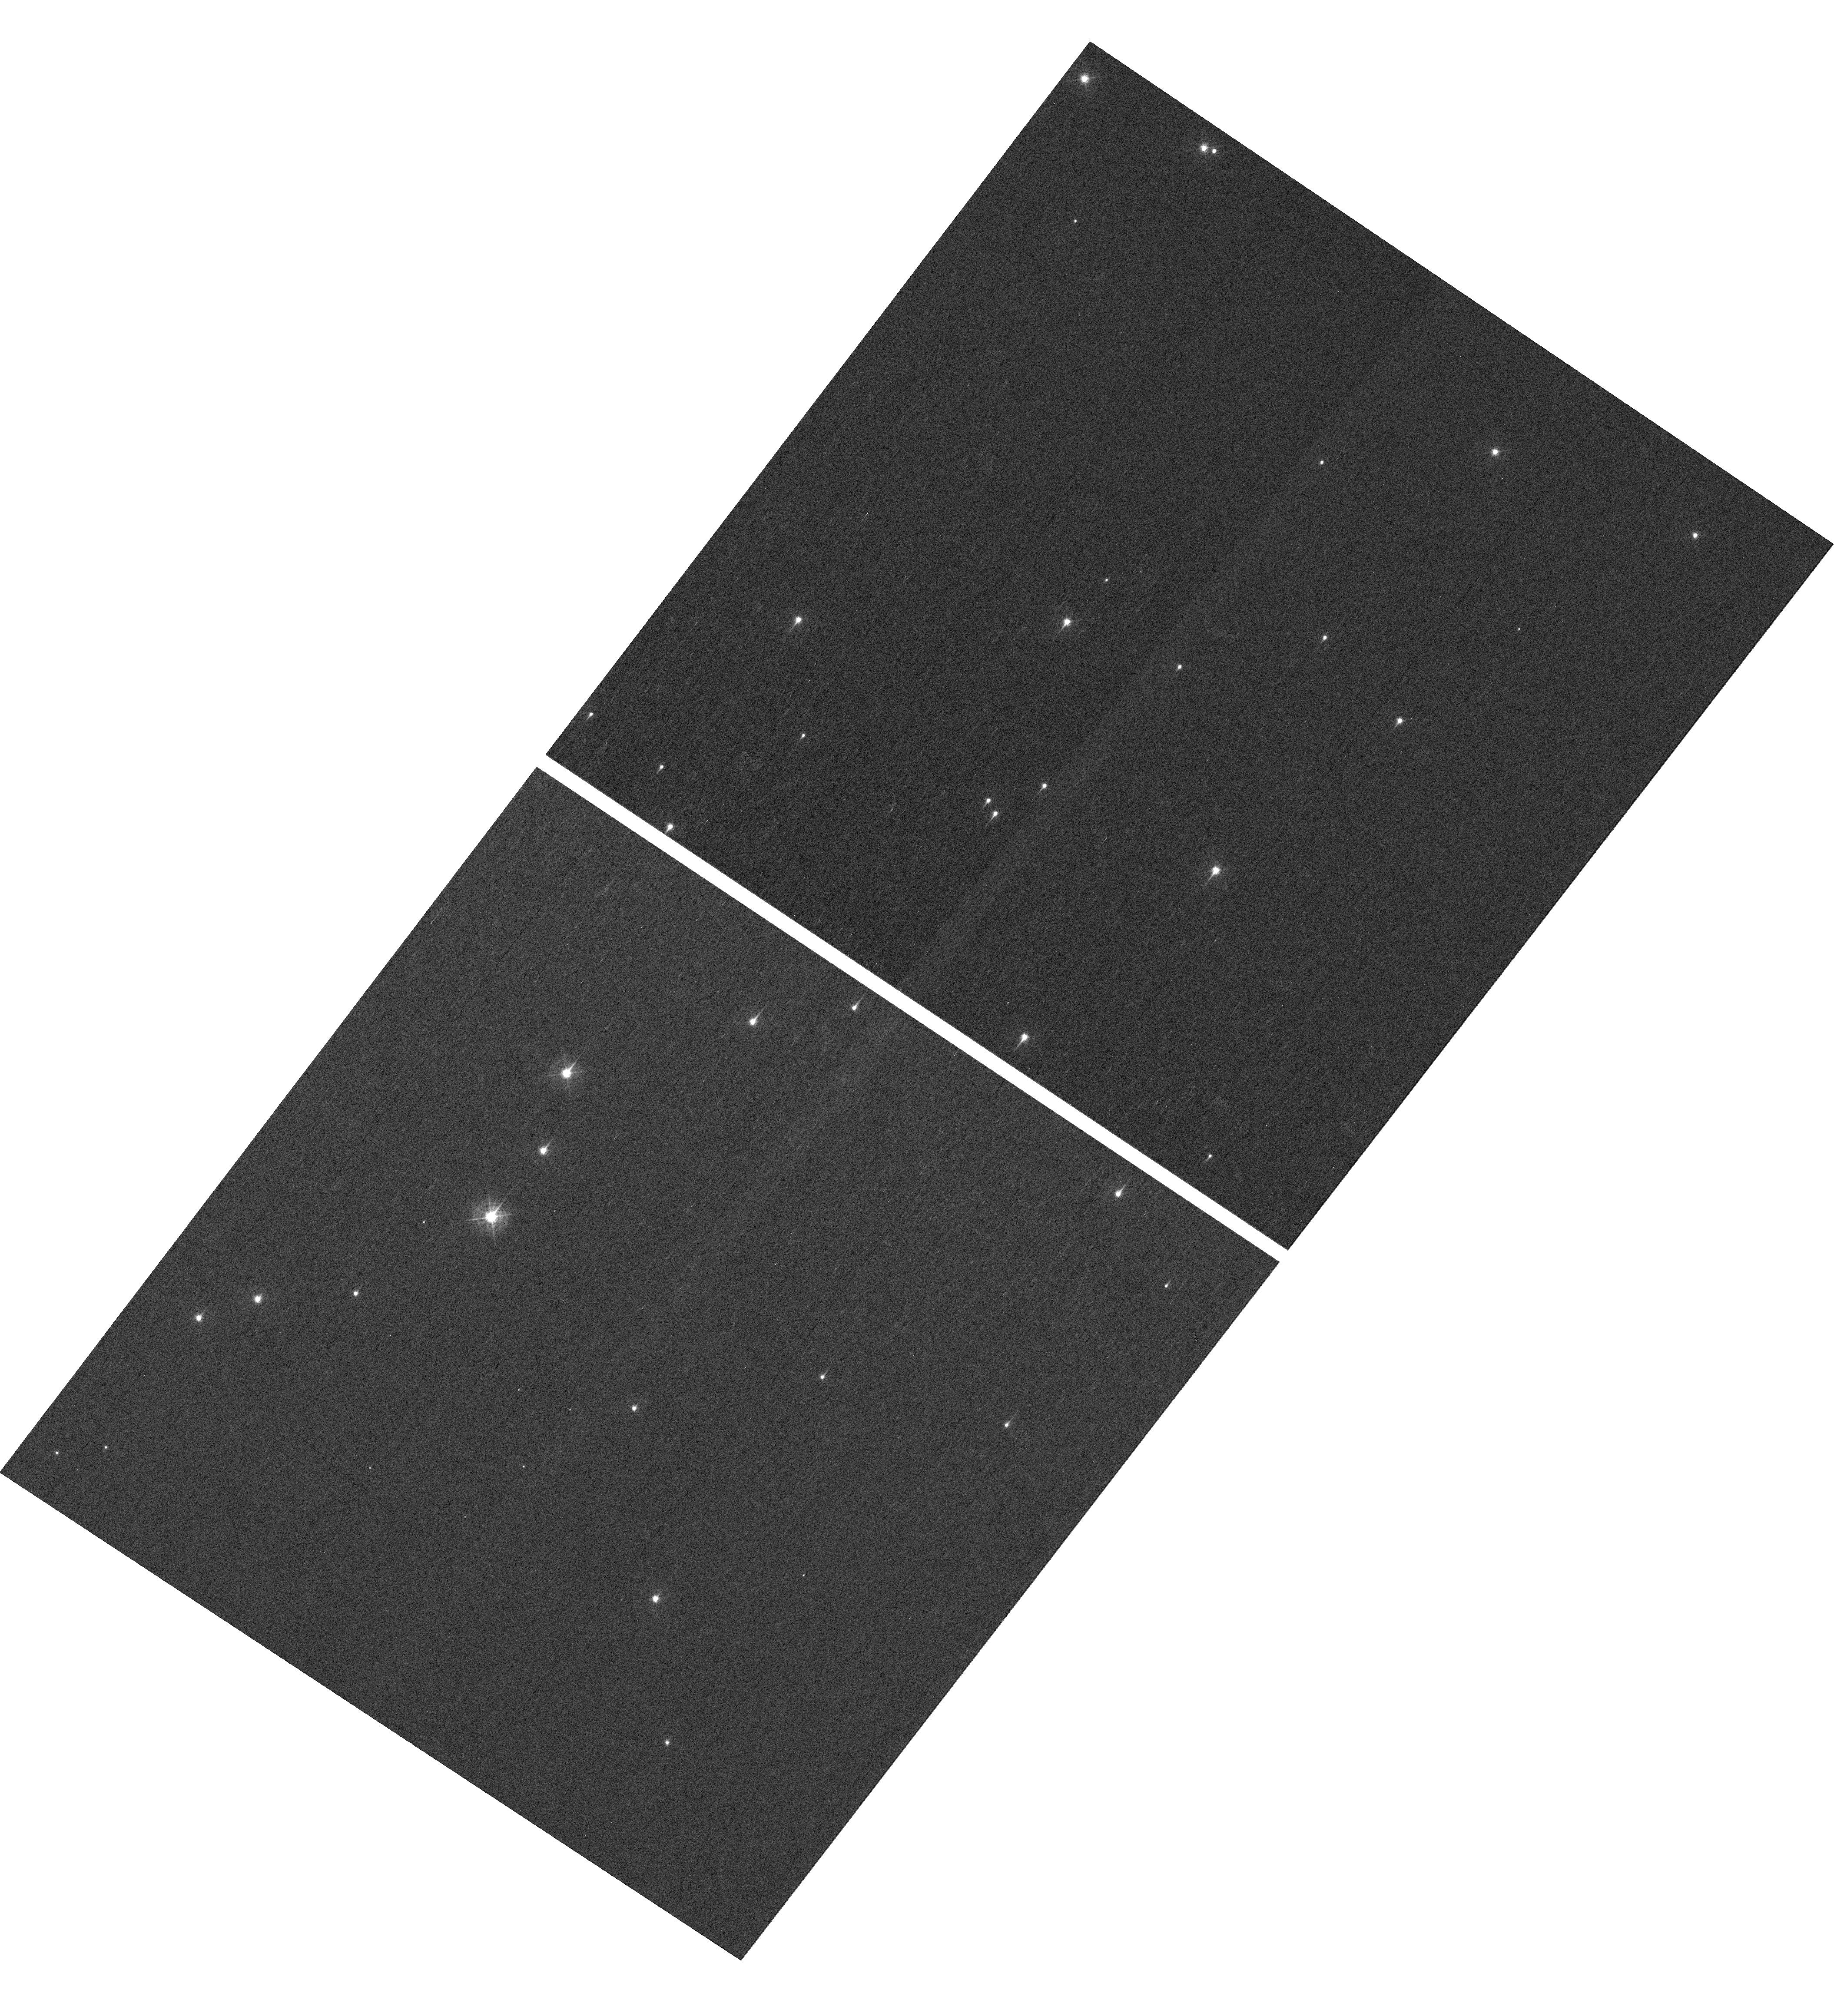
Target: NGC-188-DENSE. Instrument: WFC3/UVIS. Filter: F410M. Exposure: 7 min. Observation ID: hst_16050_04_wfc3_uvis_f410m_ie7j04

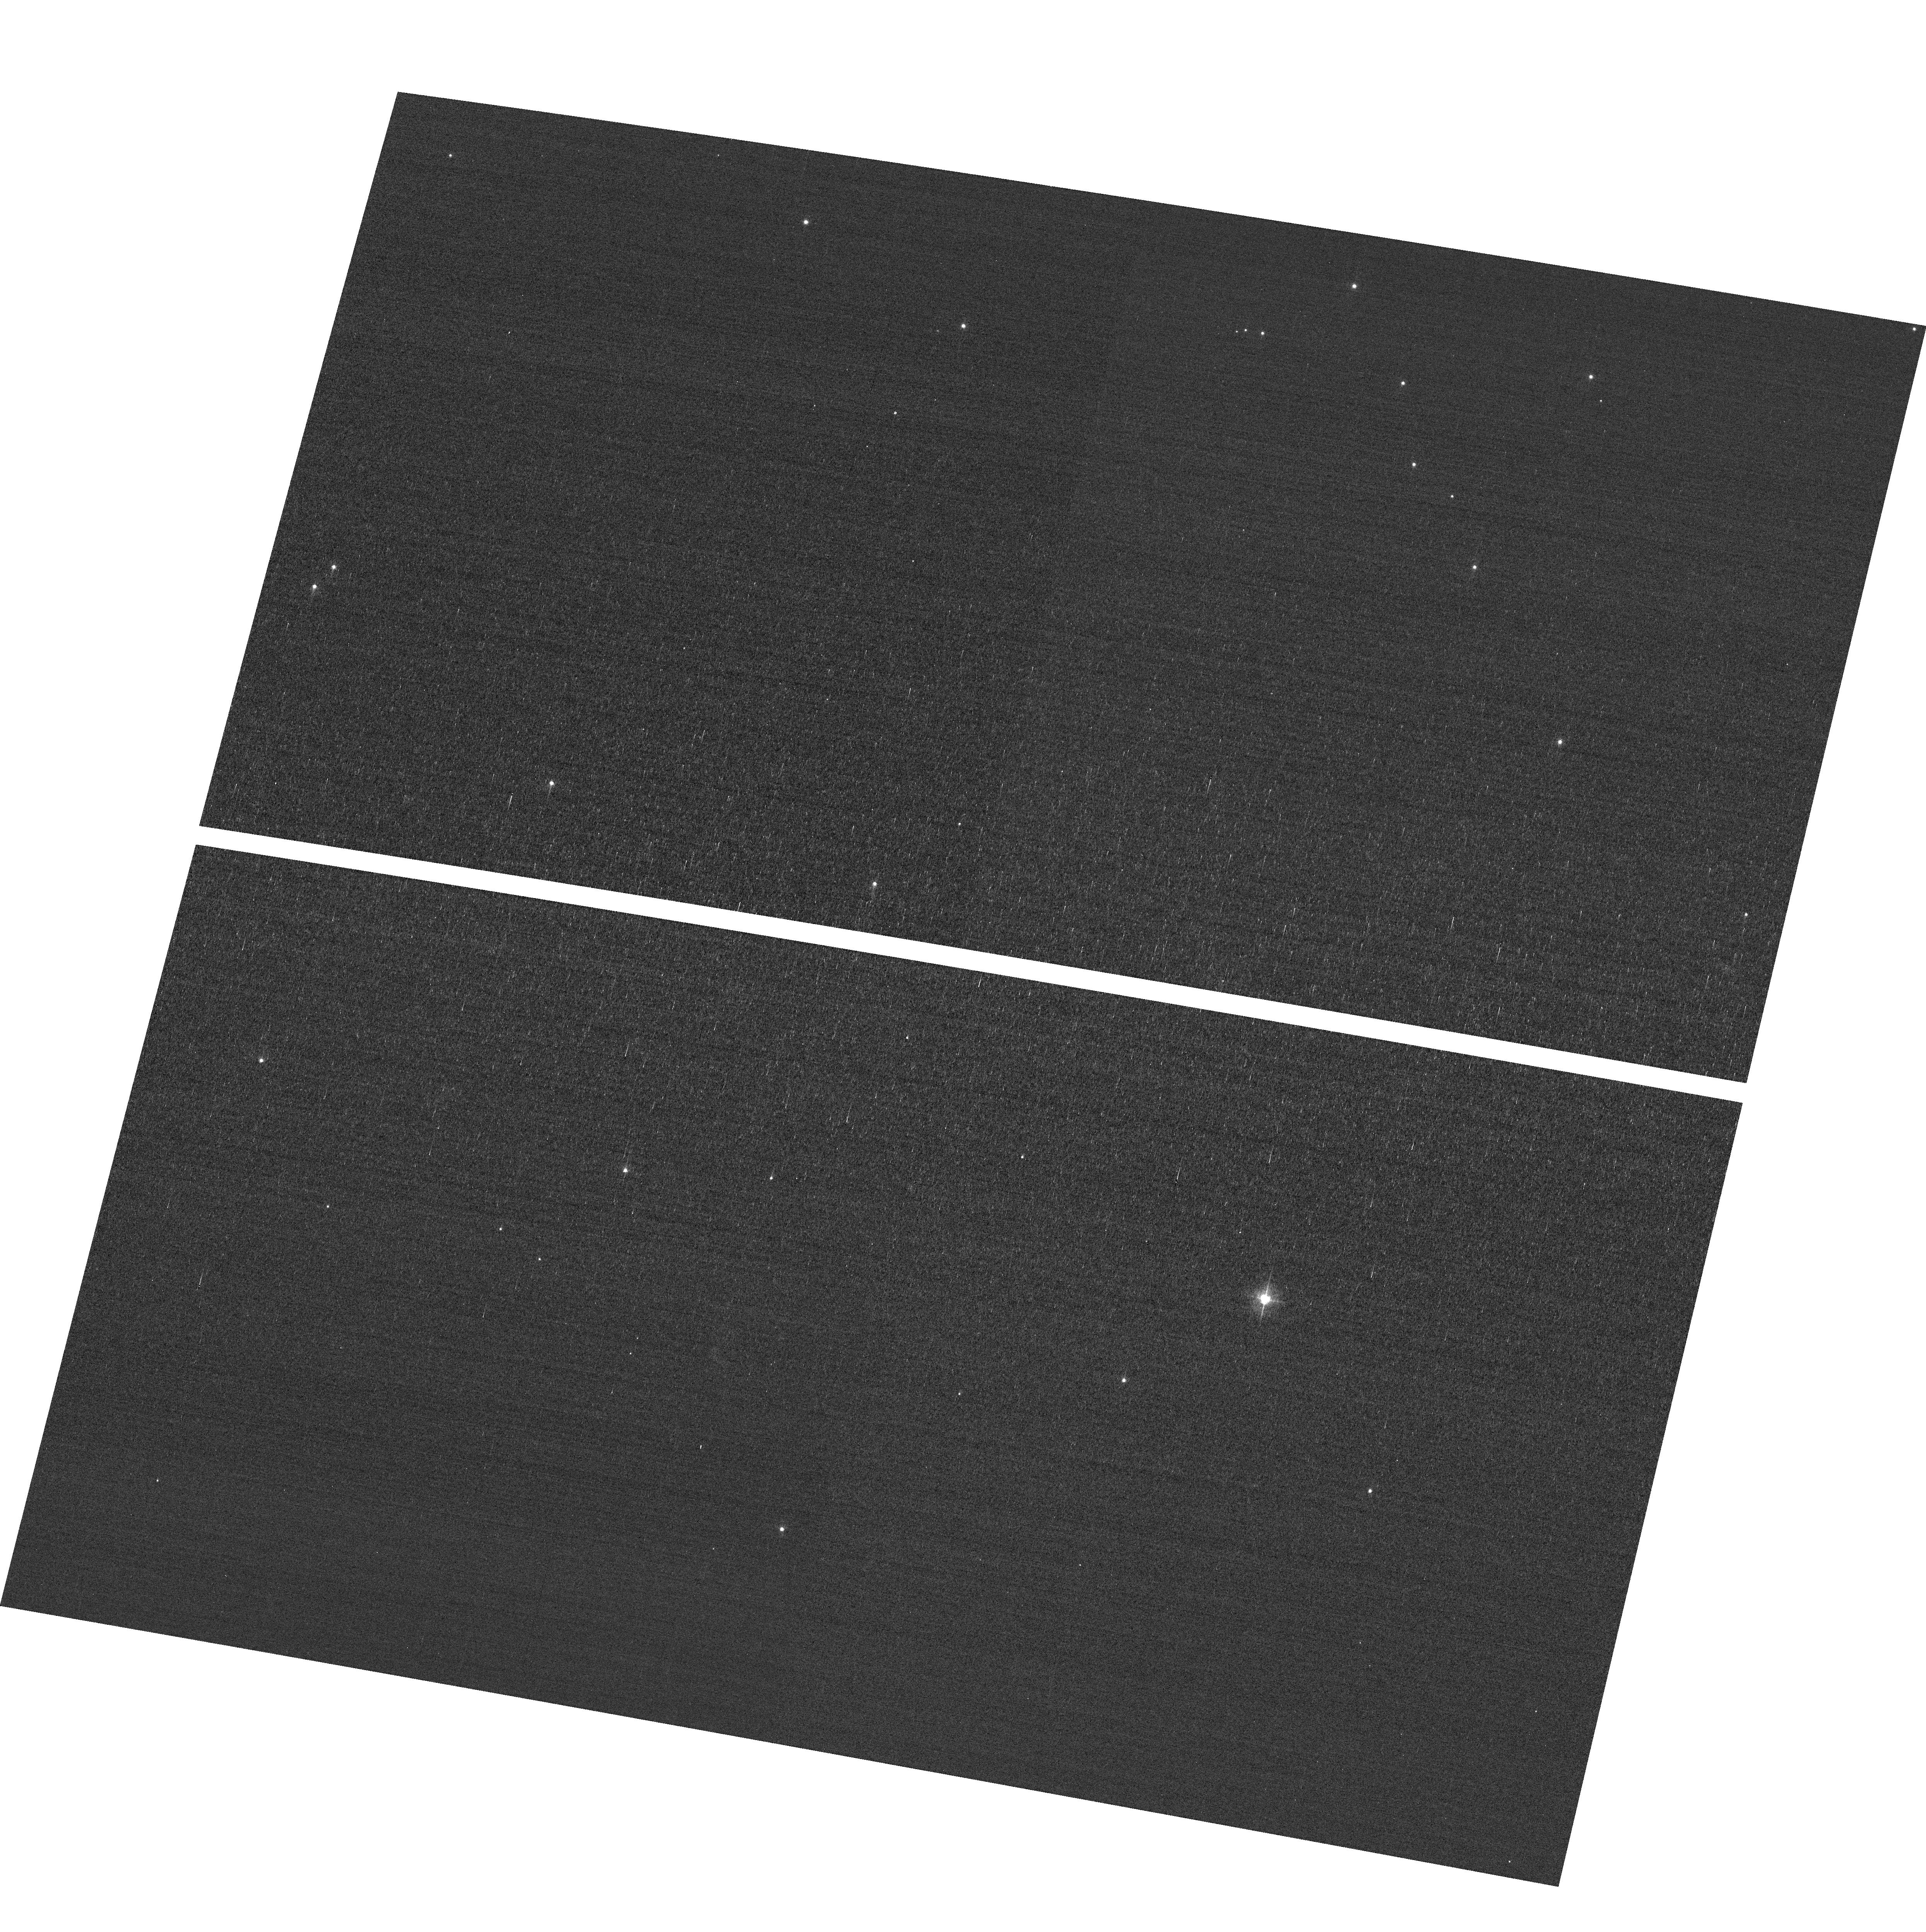
Target: field at RA 11.165°, Dec 85.174°. Instrument: ACS/WFC. Filter: F502N. Exposure: 3 min. Observation ID: hst_16050_03_acs_wfc_f502n_je7j03

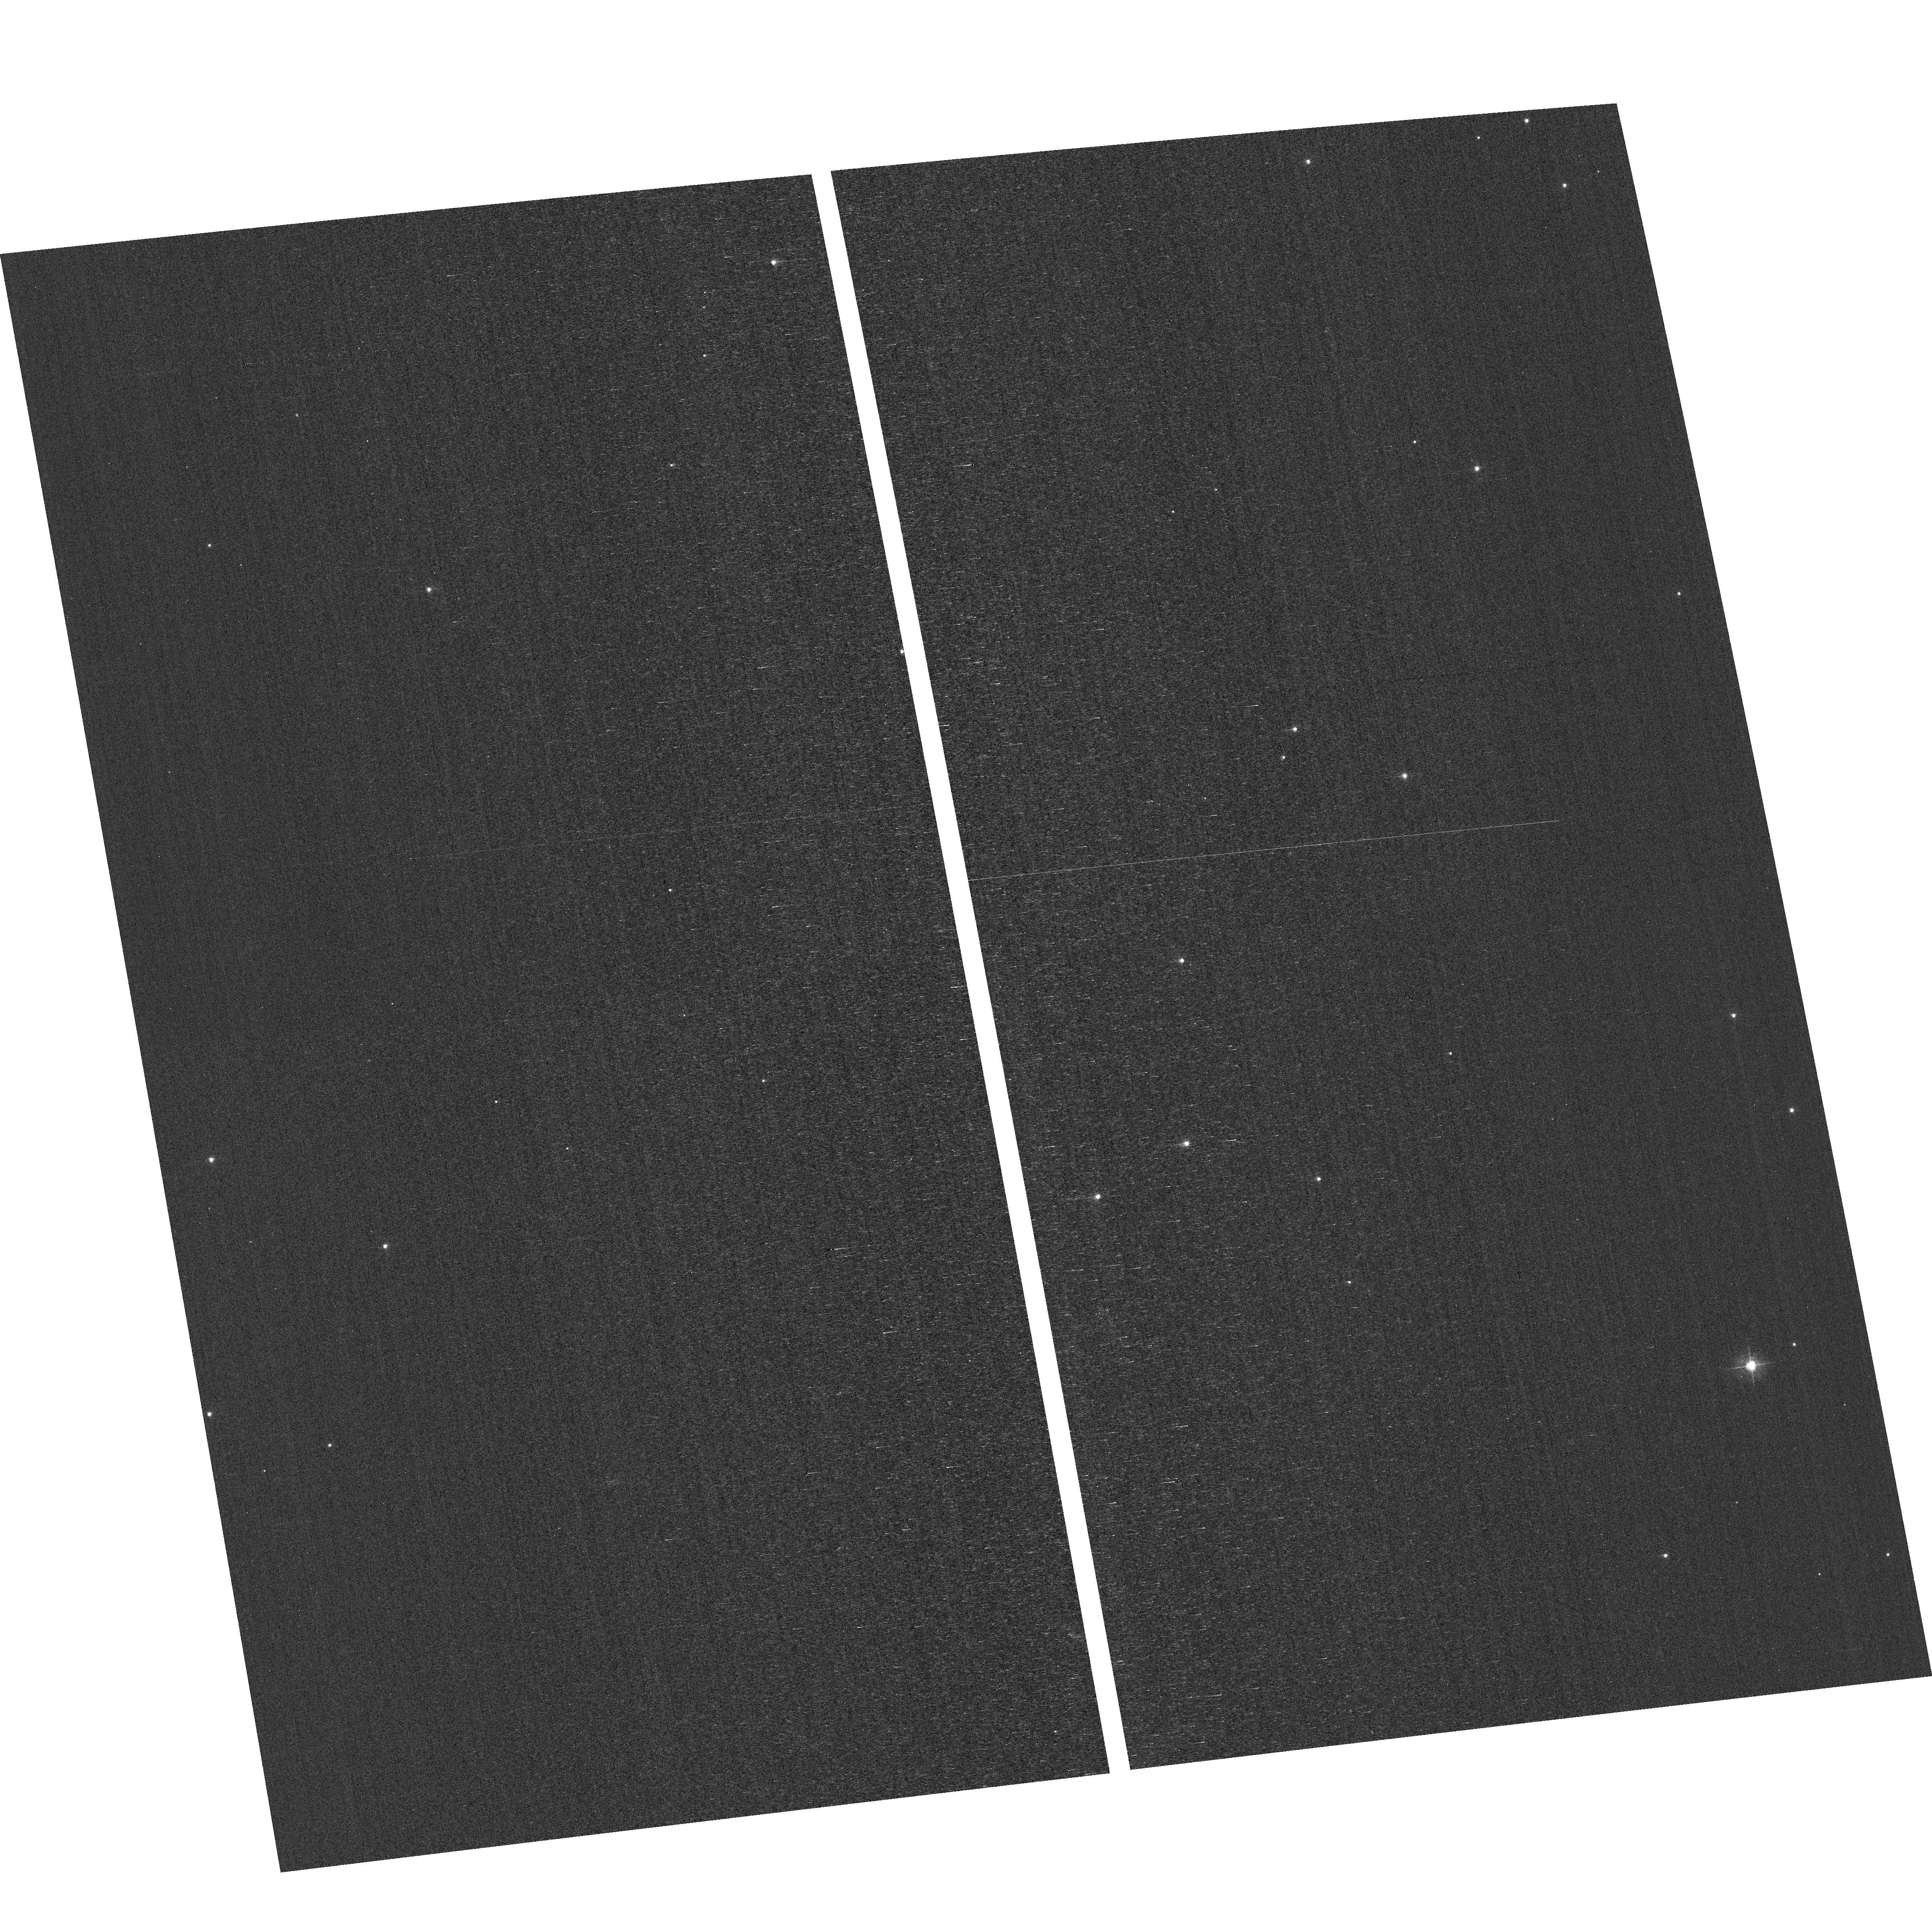
Target: field at RA 12.536°, Dec 85.173°. Instrument: ACS/WFC. Filter: F502N. Exposure: 3 min. Observation ID: hst_16050_04_acs_wfc_f502n_je7j04

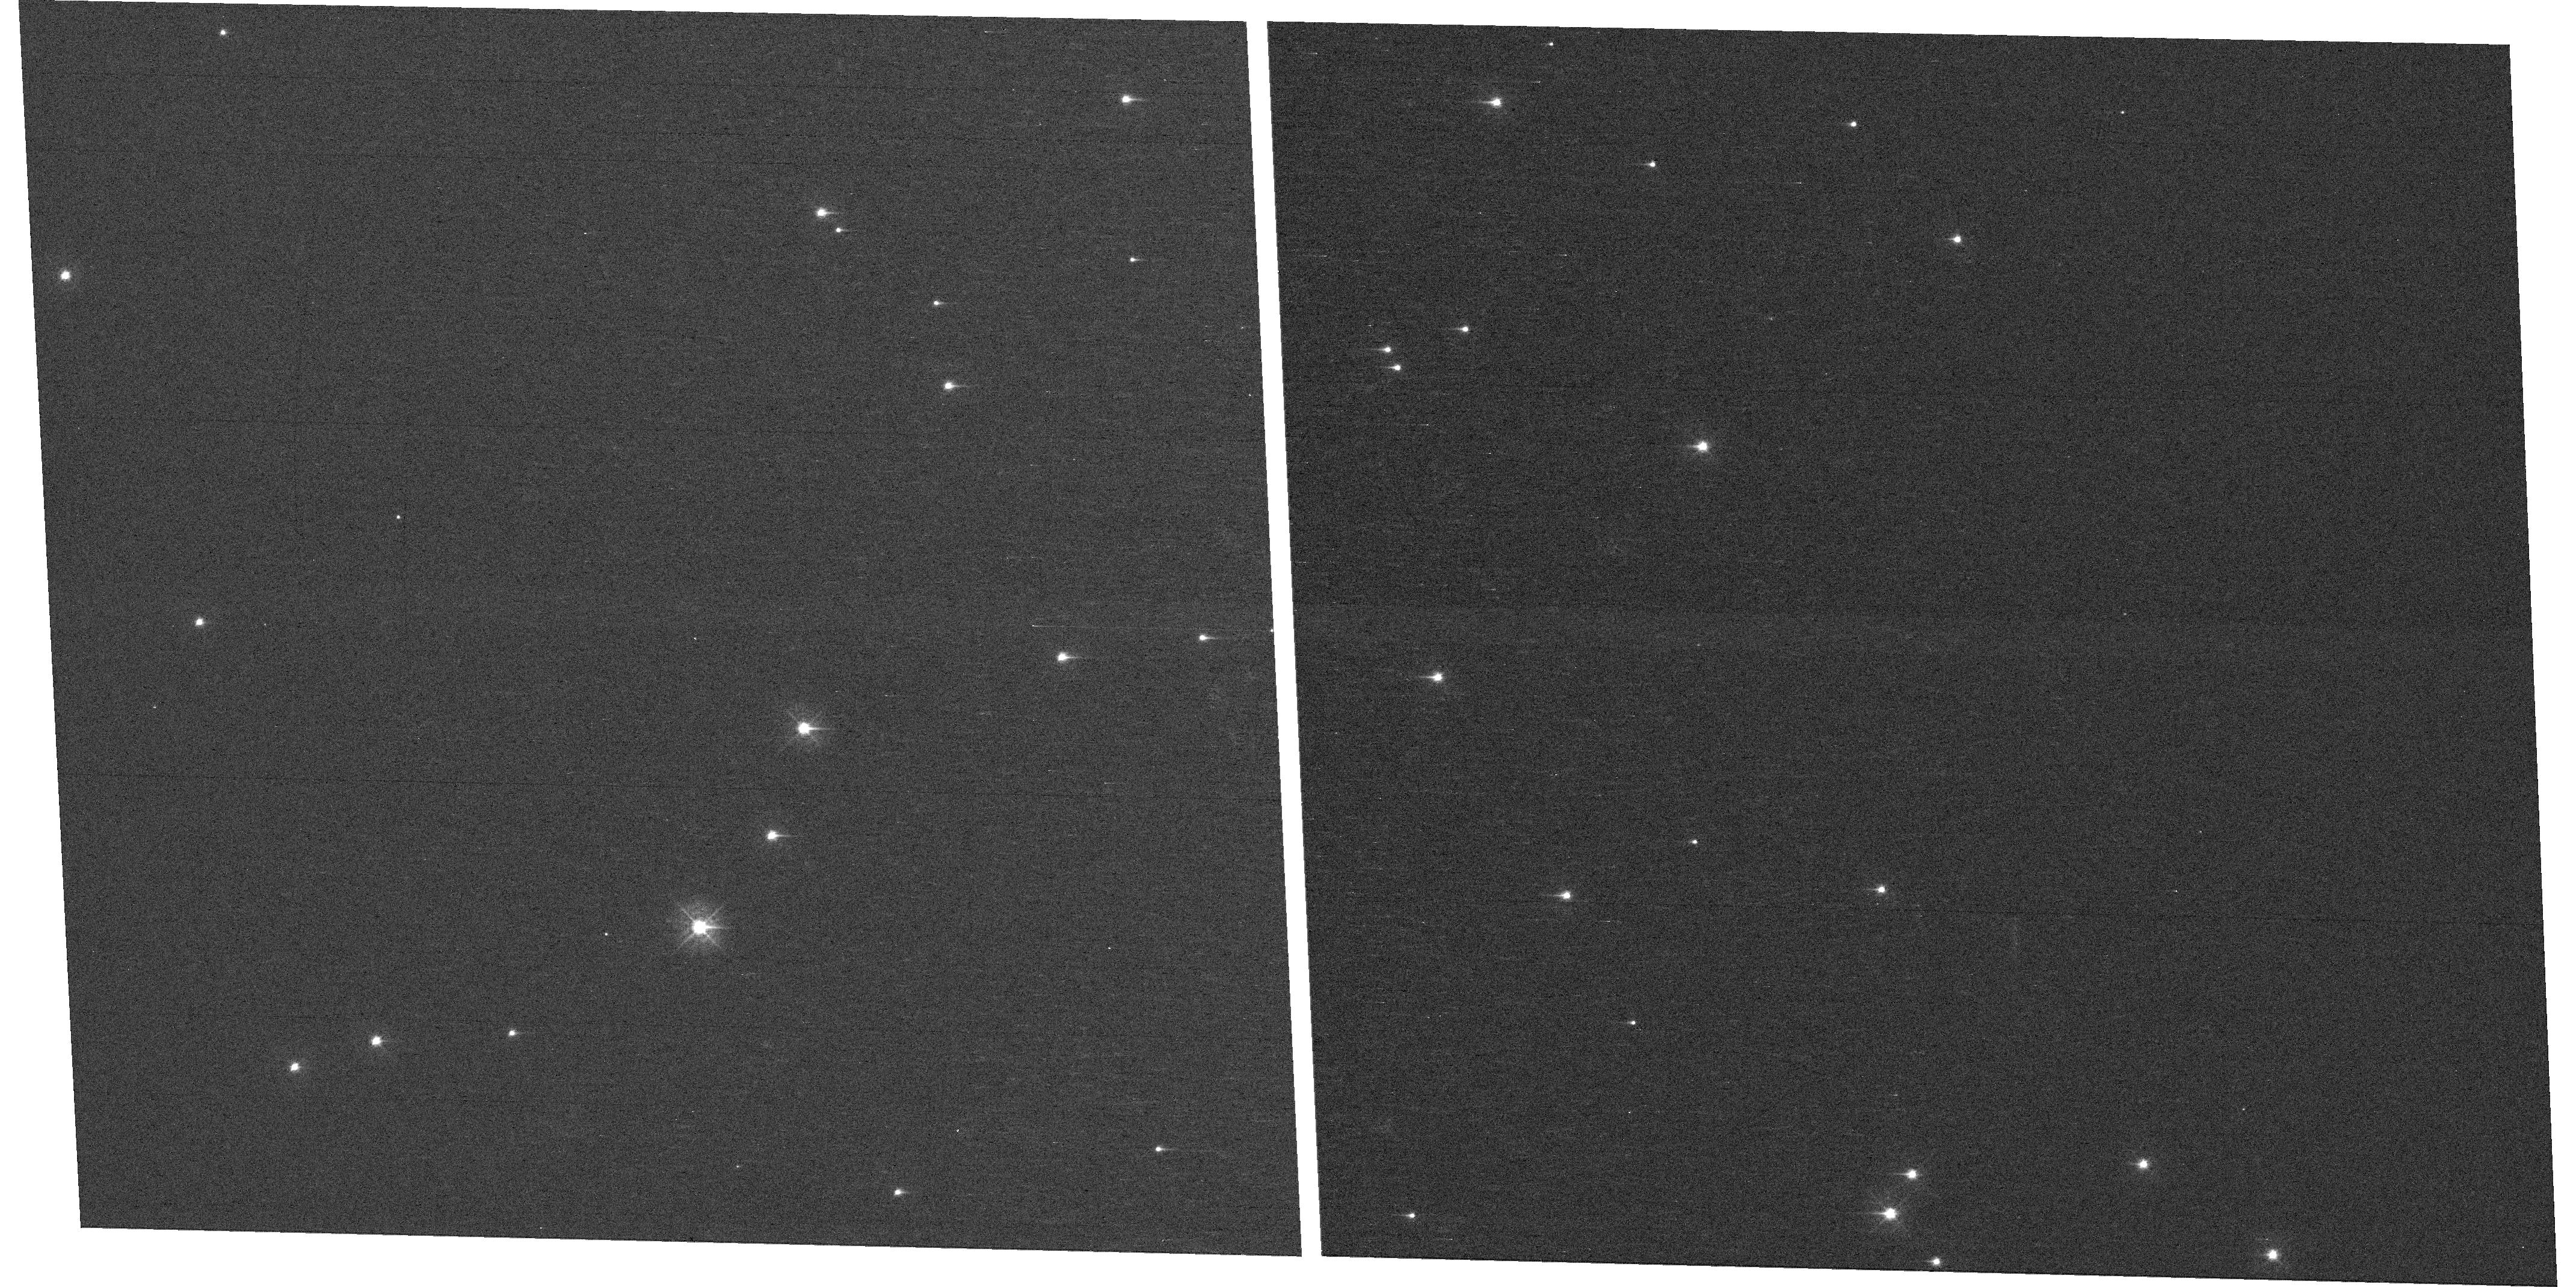
Target: NGC-188-DENSE. Instrument: WFC3/UVIS. Filter: F410M. Exposure: 7 min. Observation ID: hst_16050_05_wfc3_uvis_f410m_ie7j05

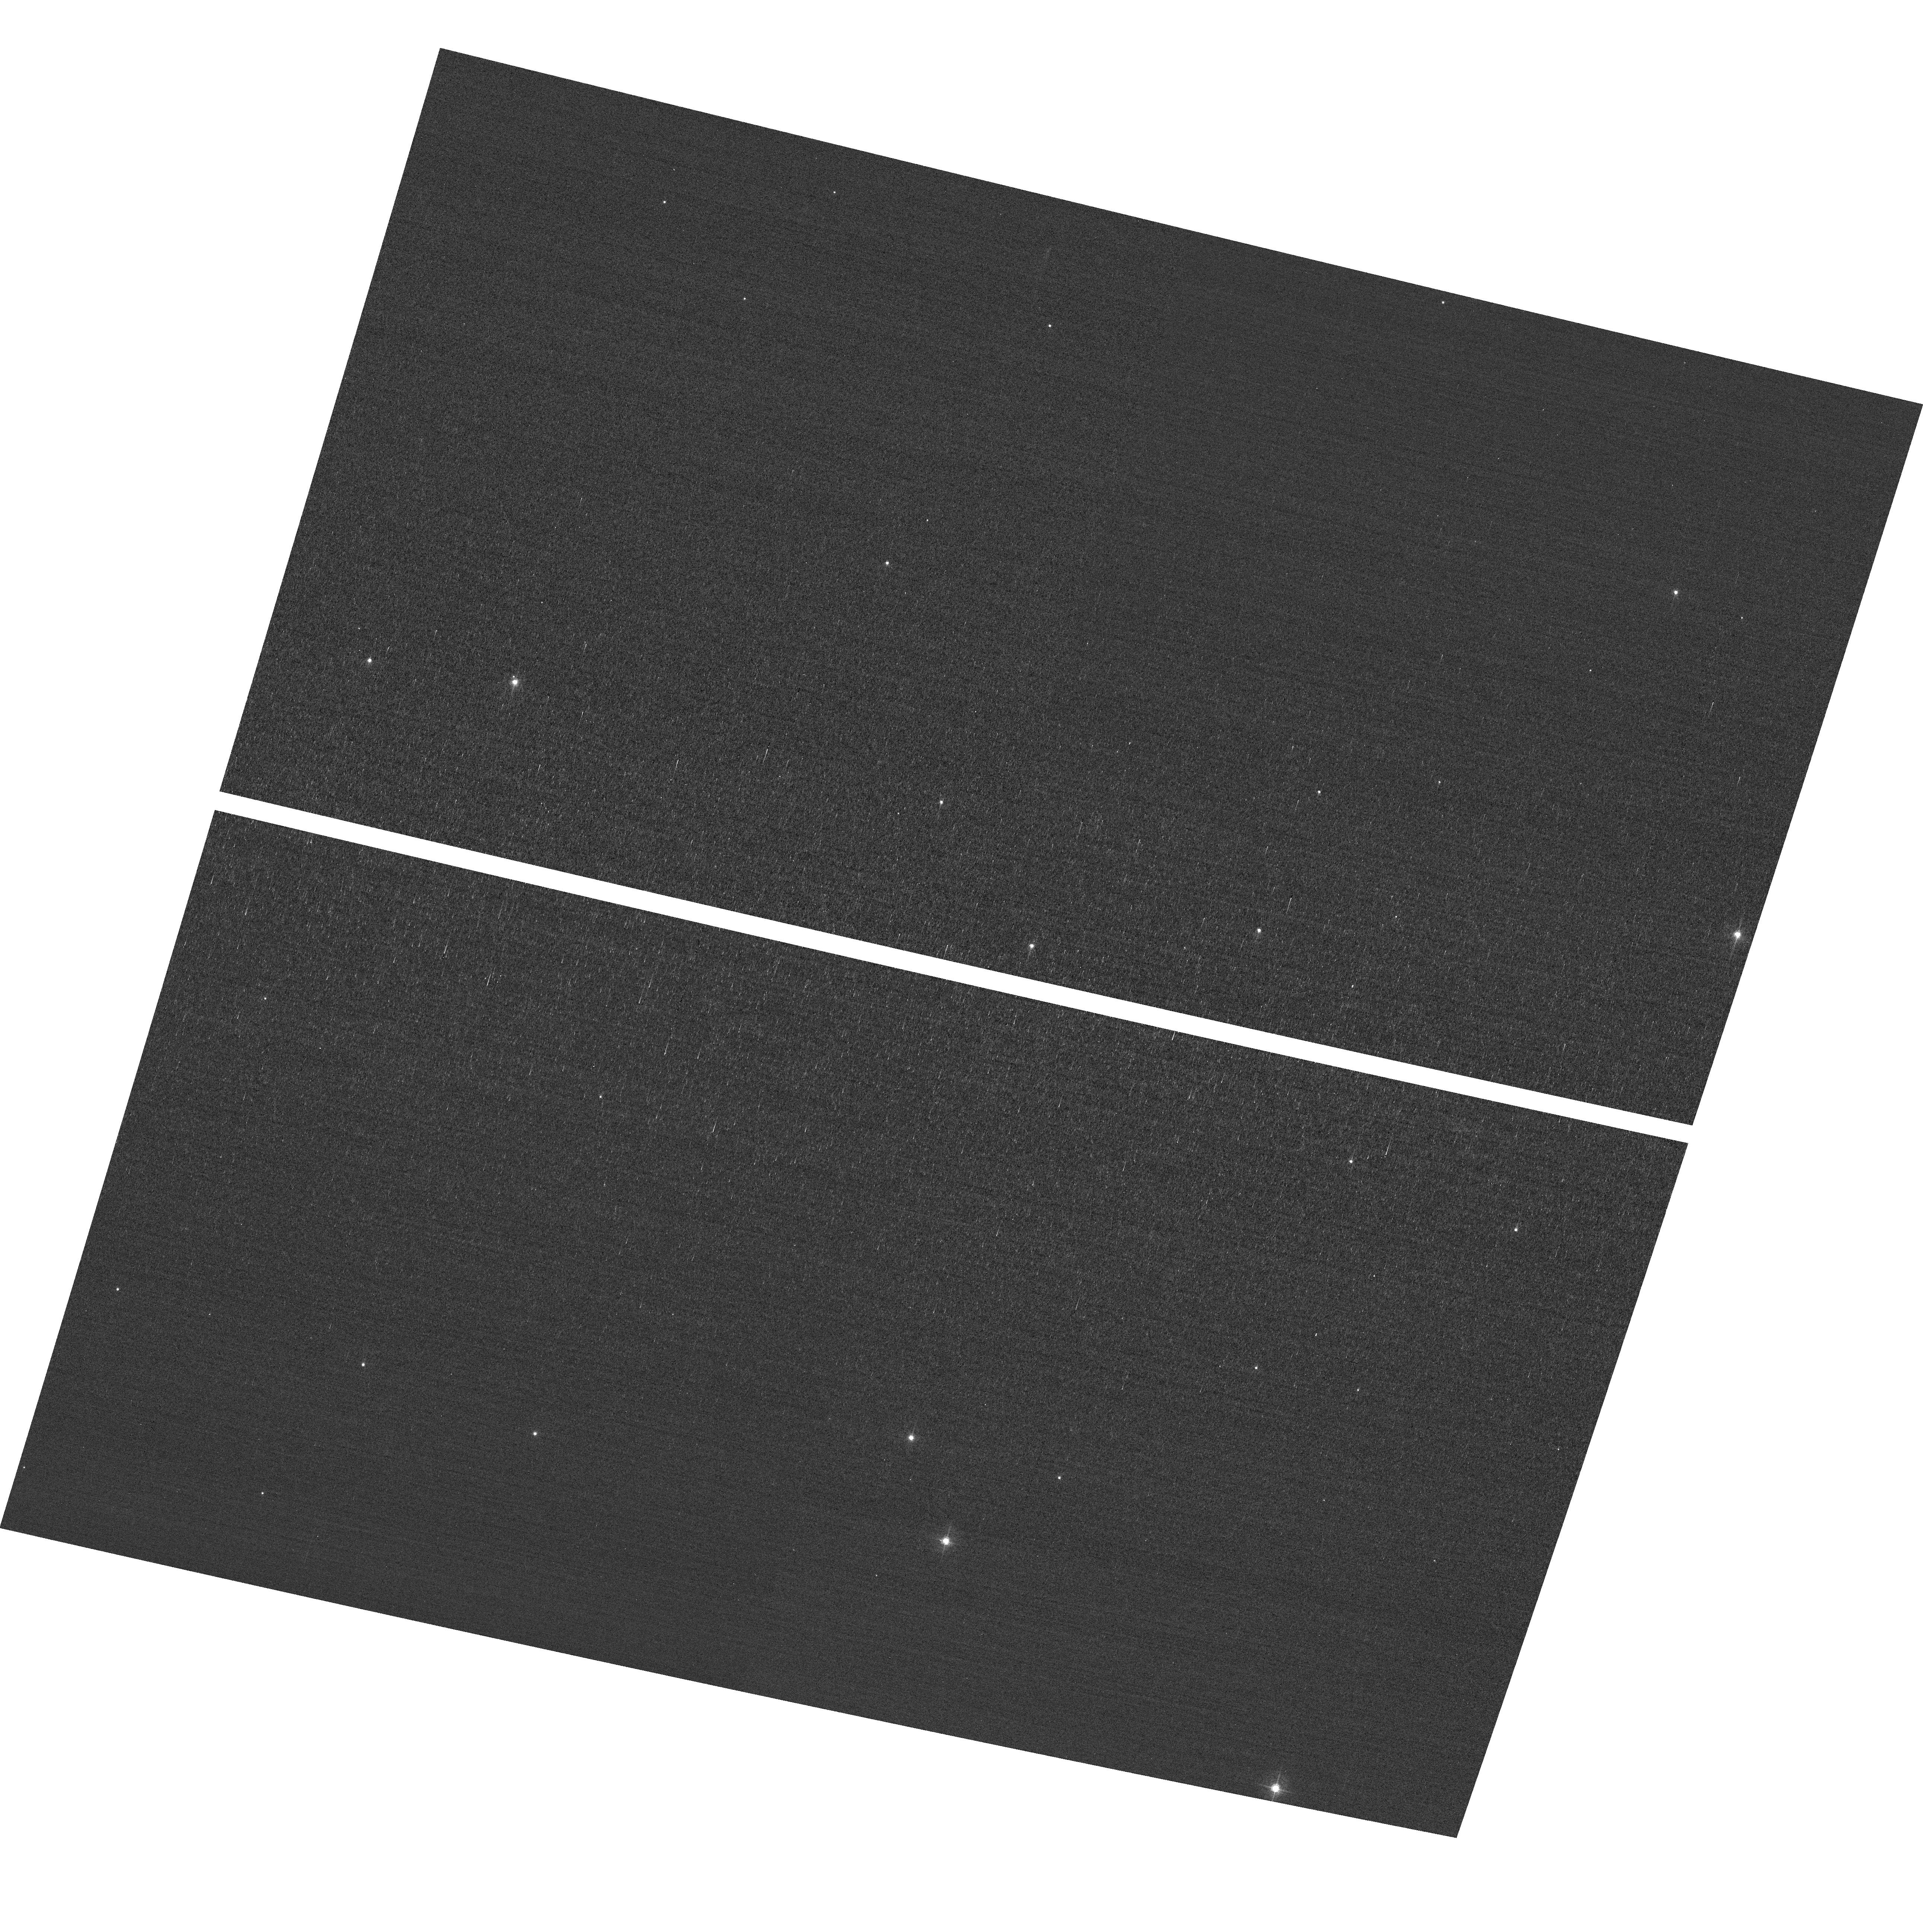
Target: field at RA 12.495°, Dec 85.338°. Instrument: ACS/WFC. Filter: F502N. Exposure: 3 min. Observation ID: hst_16050_06_acs_wfc_f502n_je7j06

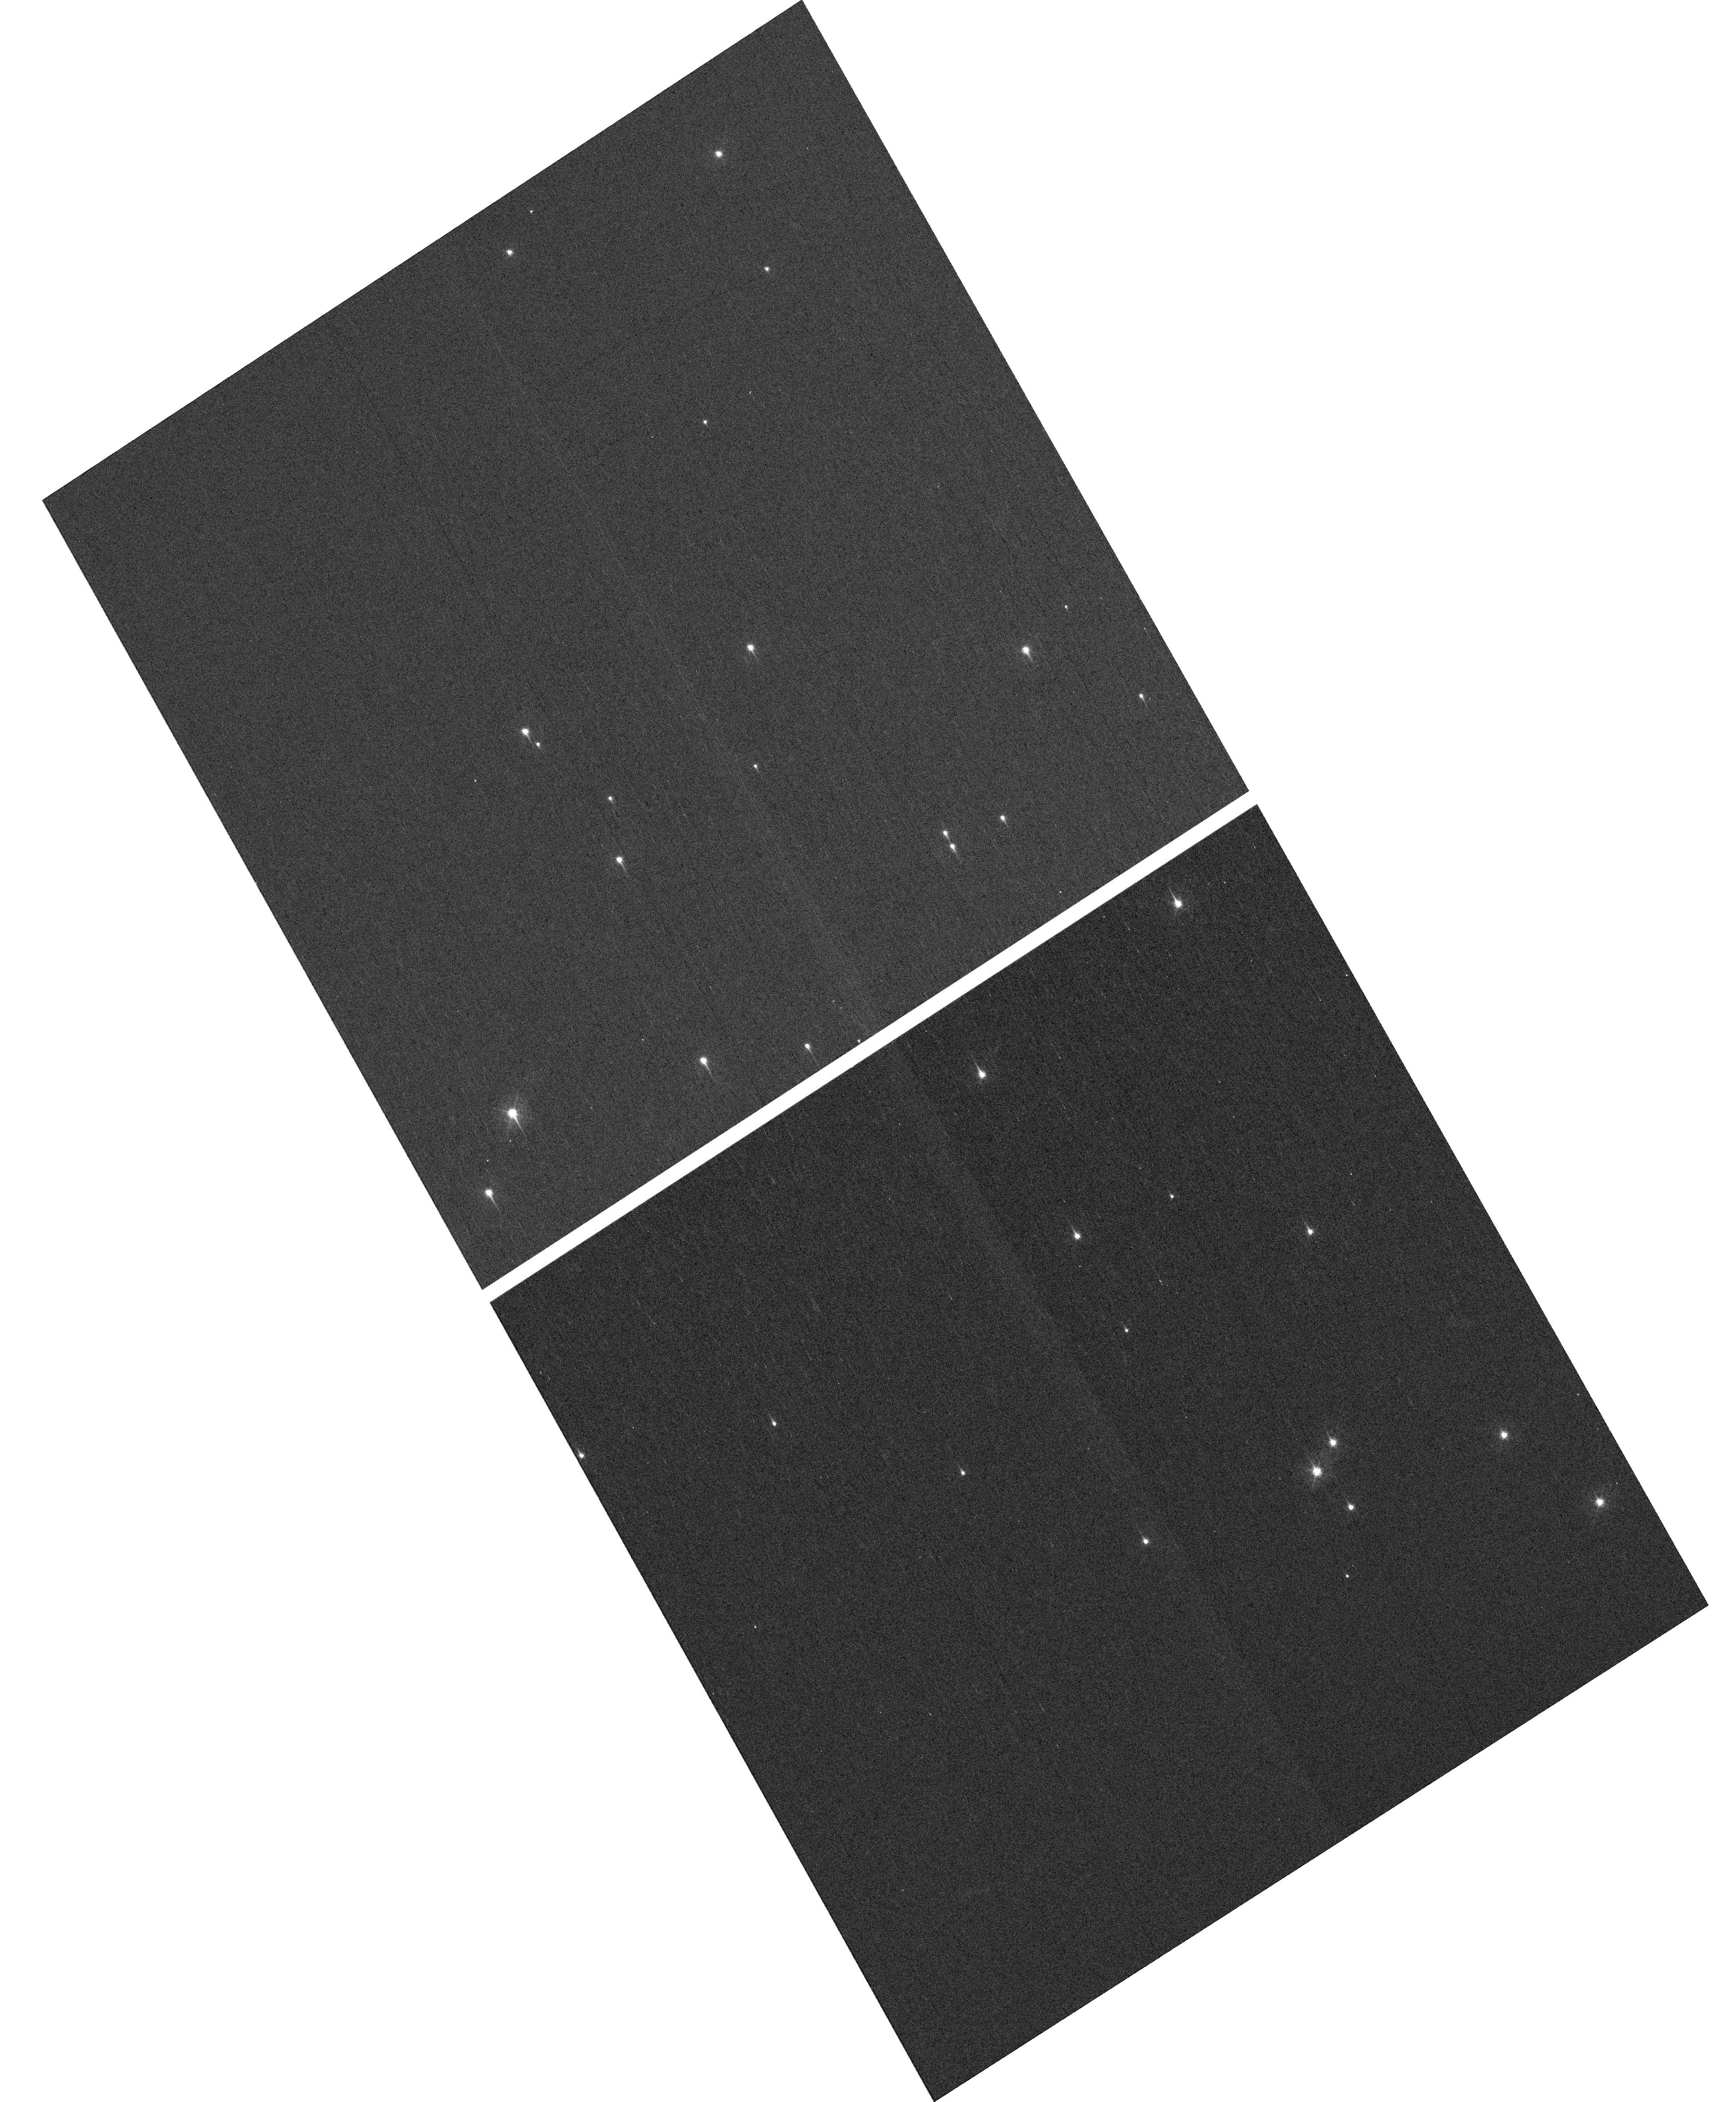
Target: NGC-188-DENSE. Instrument: WFC3/UVIS. Filter: F410M. Exposure: 7 min. Observation ID: hst_16050_06_wfc3_uvis_f410m_ie7j06

HST Cycle 27 Focus & Optical Monitor (PI: Dressel, Linda L.)

This program is the Cycle 27 implementation of the HST Optical Monitoring Program. The 6 orbits comprising this proposal will utilize ACS (Wide Field channel) and WFC3 (UVIS channel) to observe stellar cluster members in parallel with multiple exposures over an orbit. Phase retrieval performed on the PSF in each image will be used to measure primarily focus, with the ability to explore apparent coma, astigmatism, and third order spherical changes in WFC3. The goals of this program are to: 1. monitor the overall OTA focal length for the purposes of maintaining focus within science tolerances. 2. determine focus offset between the imagers and identify any SI-specific focus behavior and dependencies. Starting with cycle 25, POSTARGY = -41 is used to make the UVIS detector rotate about its center instead of about the center of the chip UVIS1 as ORIENT changes over the course of the year. The resulting smaller area covered by UVIS has been matched to a dense part of the cluster to ensure a resonably large number of bright stars on UVIS in each visit. The combination of the new target position (NGC-188-DENSE) and POSTARGY has moved the center of rotation by (+46 arcsec, -23 arcsec) in (RA, Dec). The density of bright stars in the annulus sampled by the ACS/WFC parallel exposures has also been checked. Where needed, the intervals between visits have been adjusted to ensure that each chip of each detector will cover an adequate number of stars.